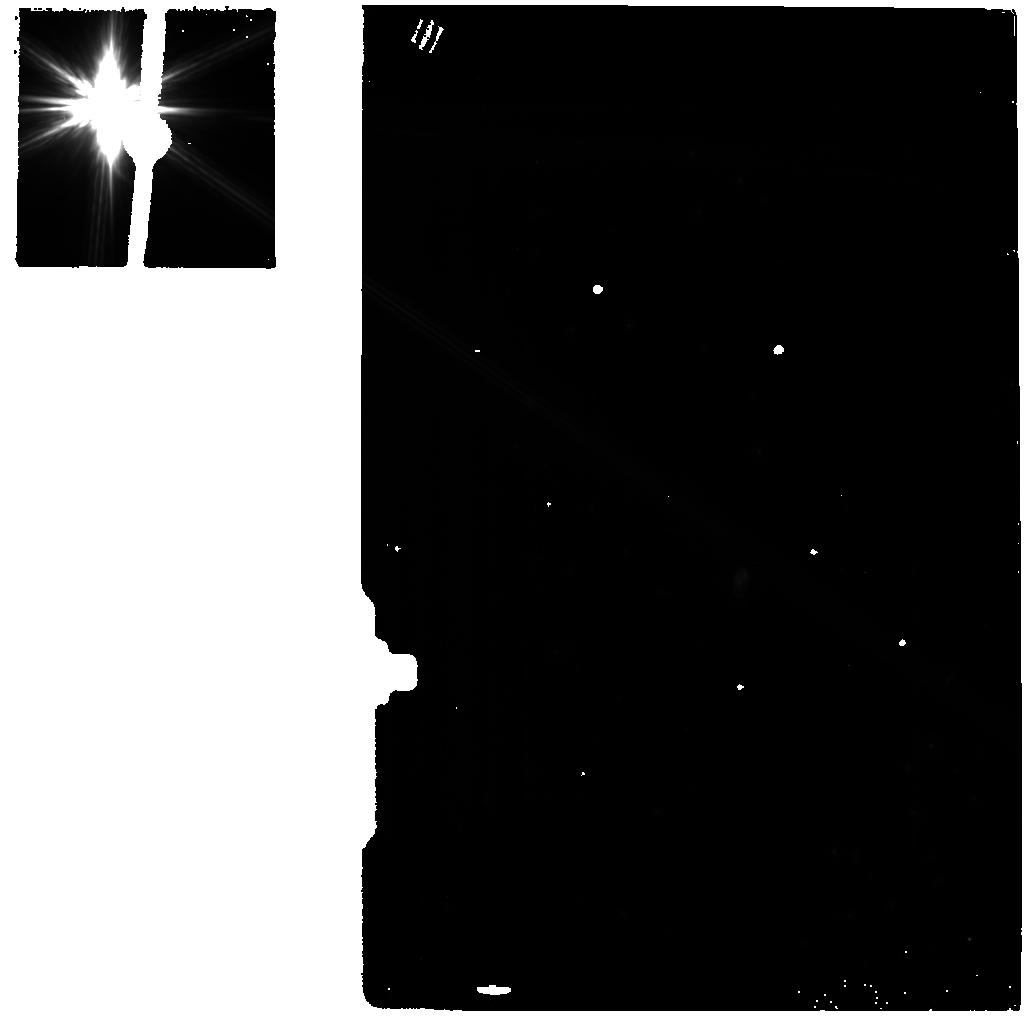
Target: -BET-PIC-BACKGROUND
Instrument: MIRI
Filter: F770W
Exposure: 13 min
Observation ID: jw01294-o001_t002_miri_f770w

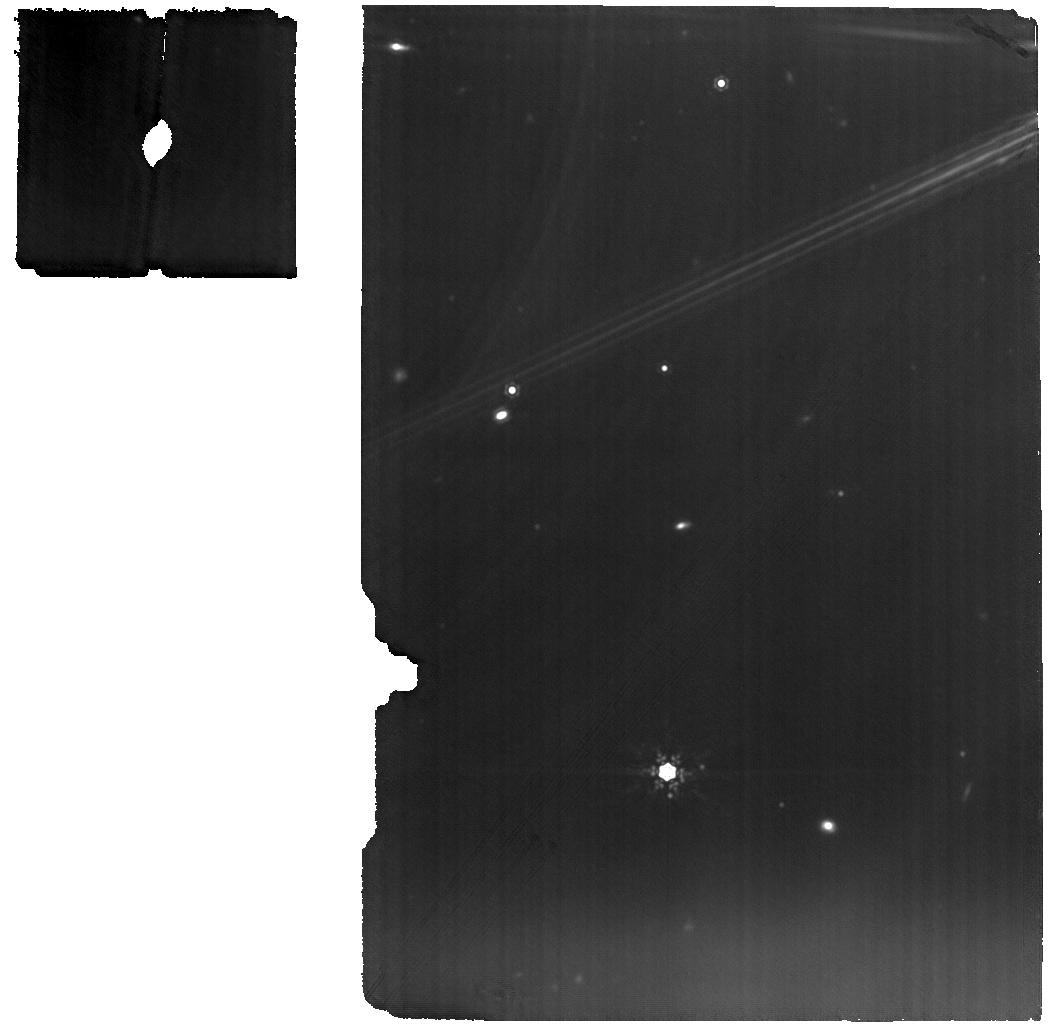
Target: EXZ-ETA-CRV
Instrument: MIRI
Filter: F1280W
Exposure: 53 min
Observation ID: jw01294-o008_t010_miri_f1280w

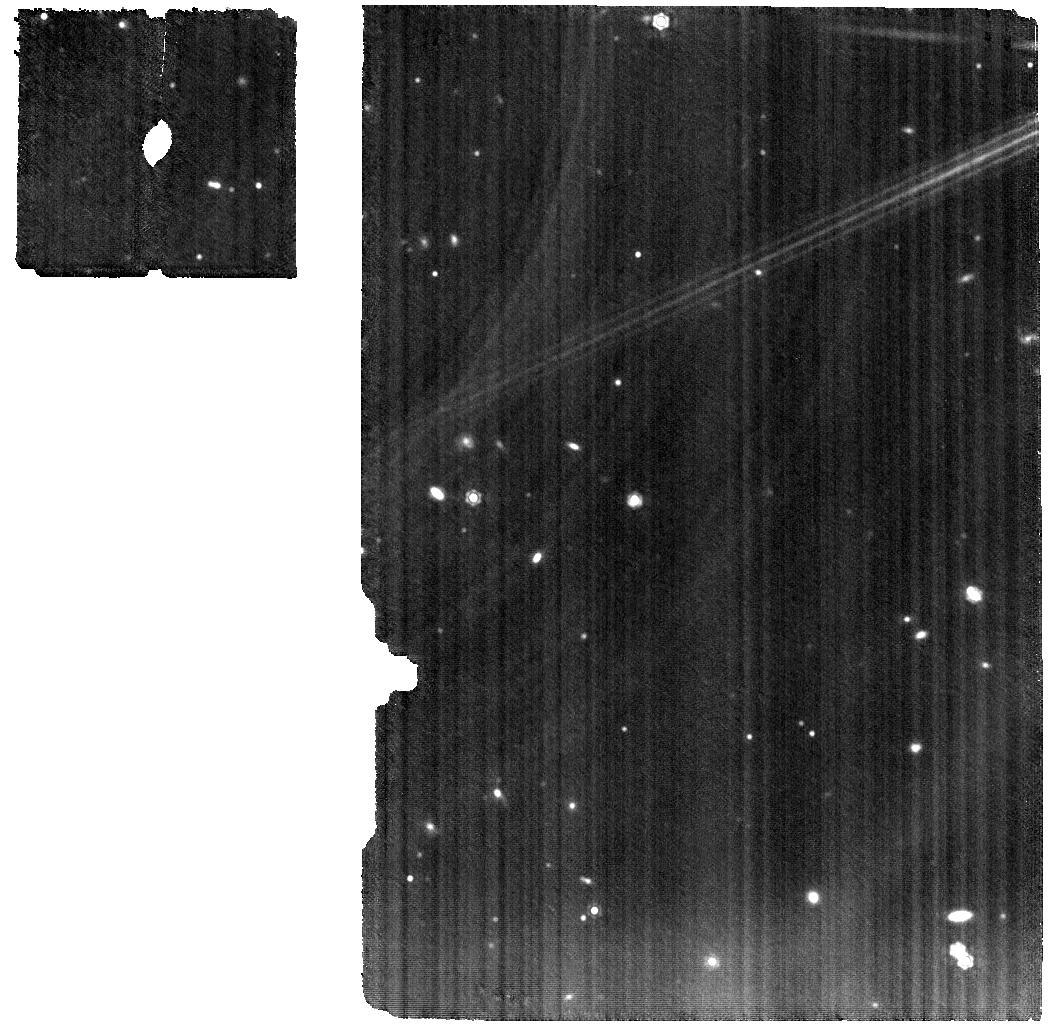
Target: -ETA-TEL
Instrument: MIRI
Filter: F1280W
Exposure: 59 min
Observation ID: jw01294-o005_t004_miri_f1280w

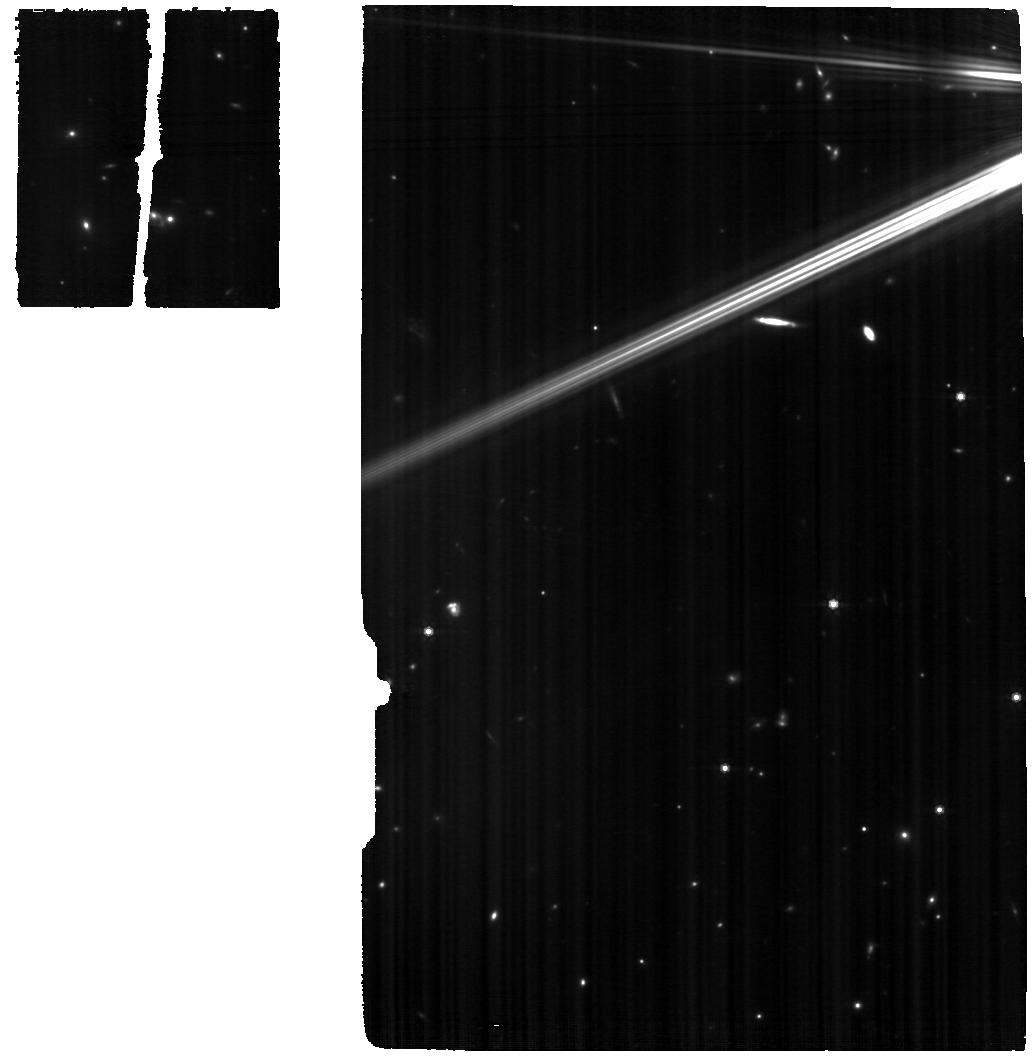
Target: -BET-PIC
Instrument: MIRI
Filter: F770W
Exposure: 1.8 h
Observation ID: jw01294-o002_t001_miri_f770w

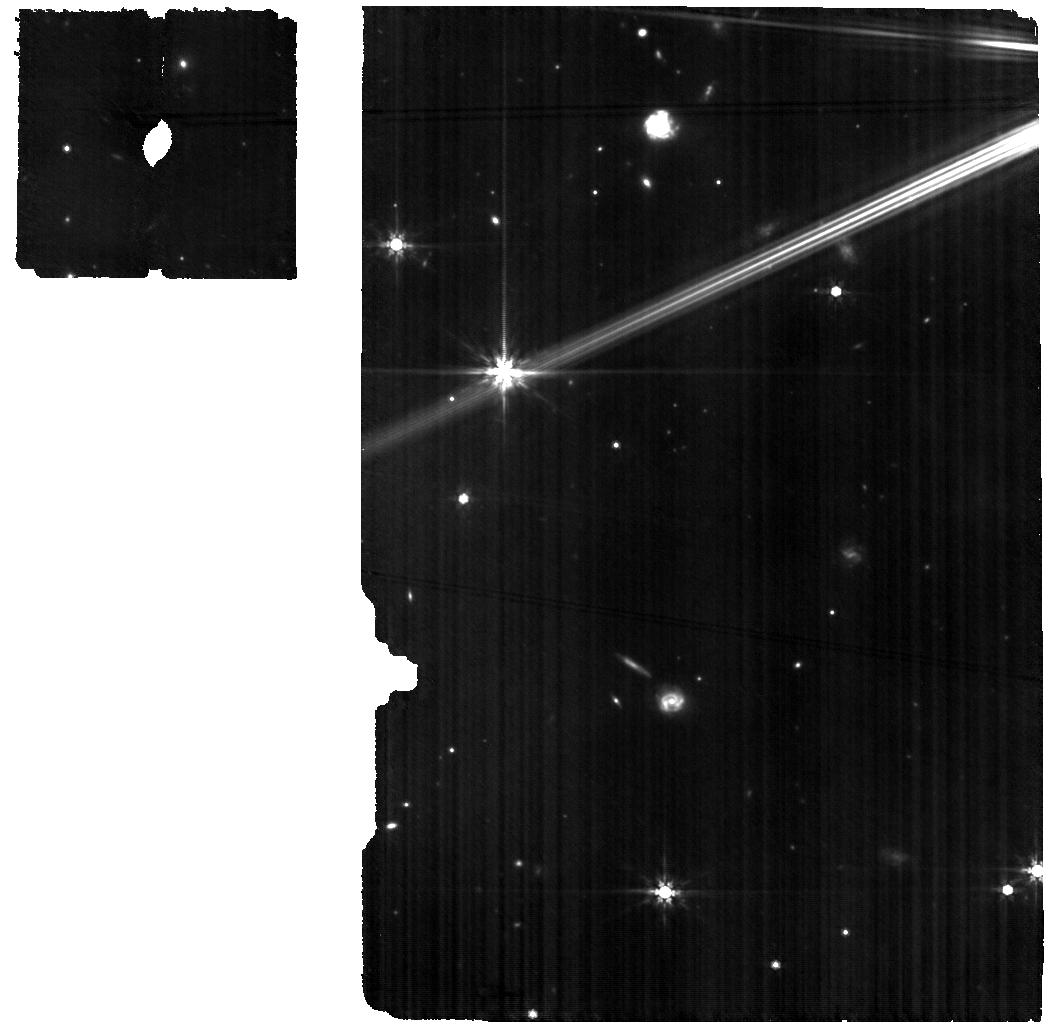
Target: -N-CAR
Instrument: MIRI
Filter: F770W
Exposure: 1.5 h
Observation ID: jw01294-o004_t003_miri_f770w

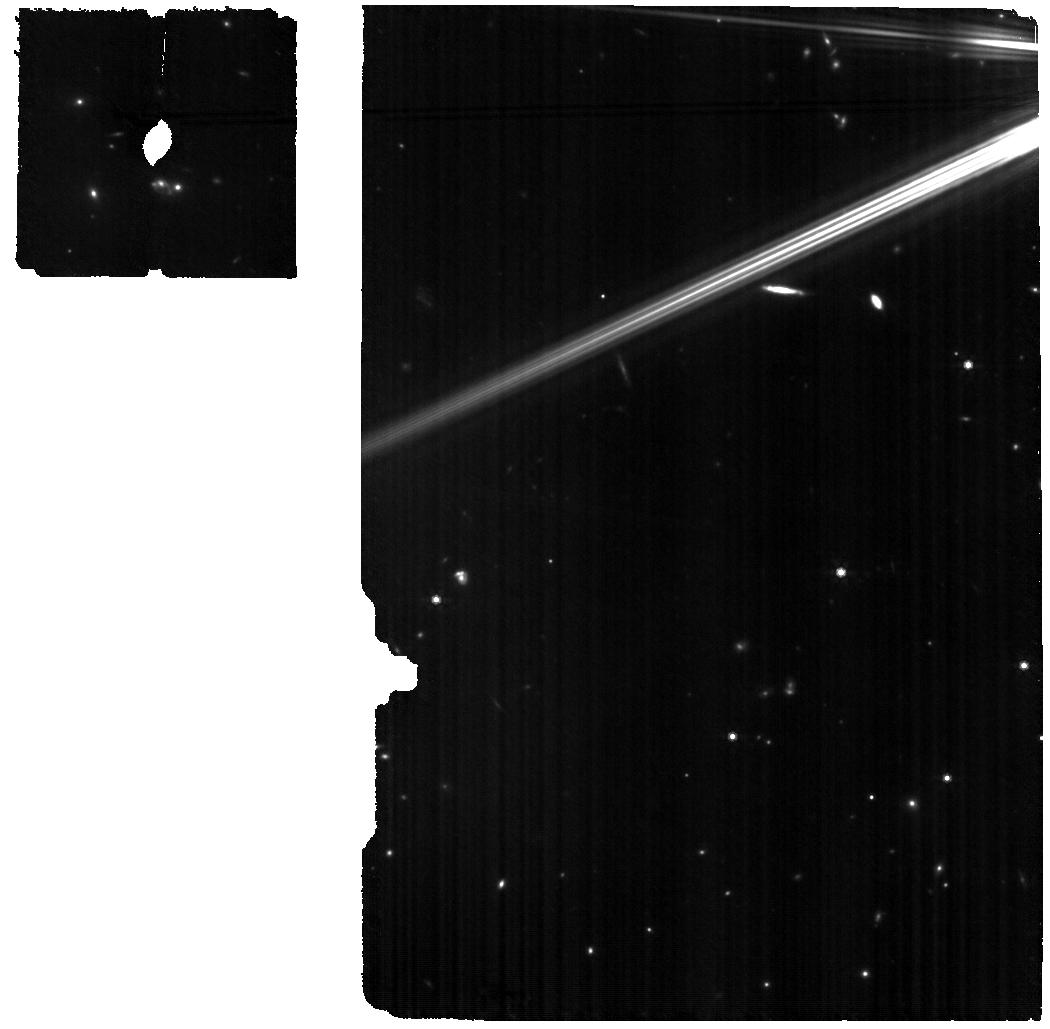
Target: -BET-PIC
Instrument: MIRI
Filter: F770W
Exposure: 46 min
Observation ID: jw01294-o003_t001_miri_f770w

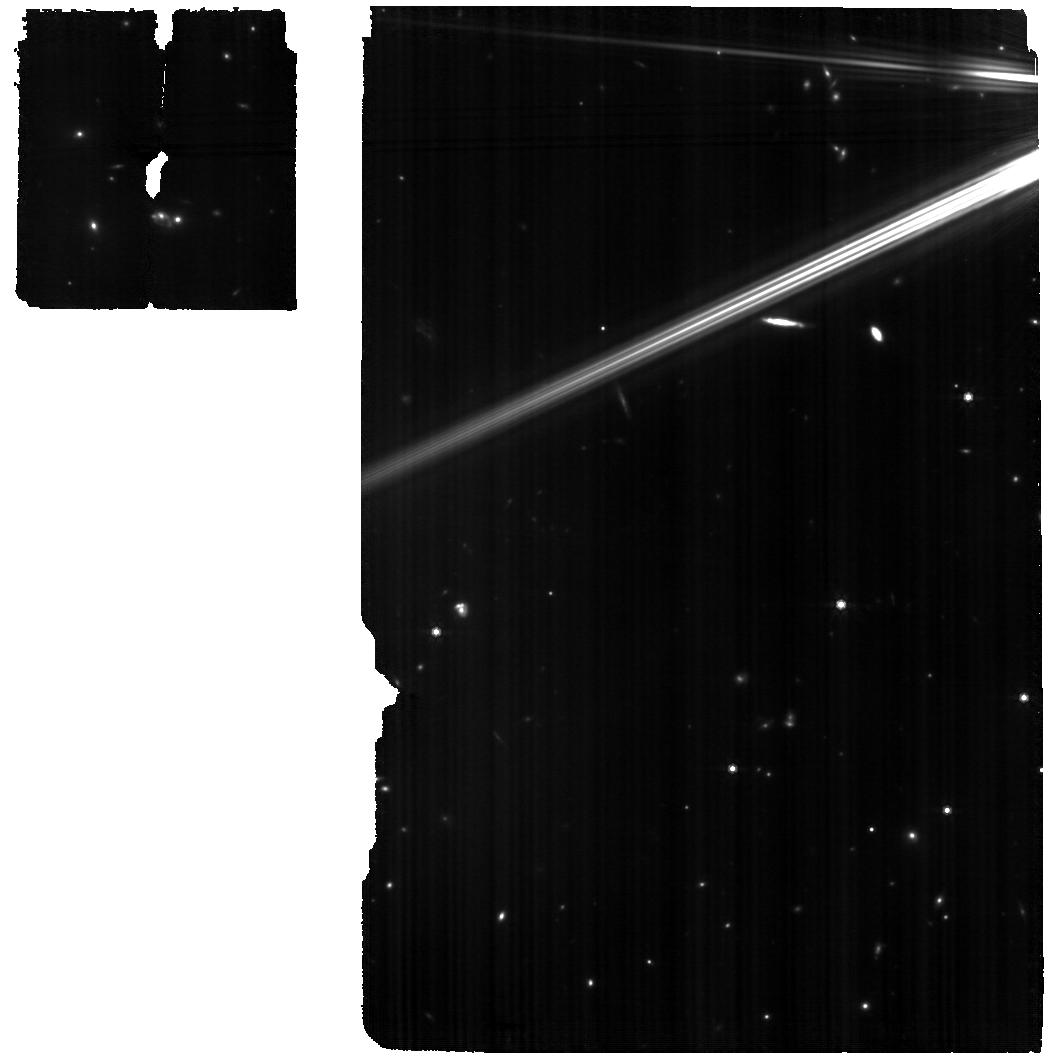
Target: -BET-PIC
Instrument: MIRI
Filter: F770W
Exposure: 2.5 h
Observation ID: jw01294-c1002_t001_miri_f770w

Thermal Emission Spectroscopy of beta Pictoris Prototypical Debris Disk (PI: Chen, Christine)

The exoplanetary system around Beta Pictoris is the one of the nearest and best studied planetary systems. High contrast imaging has revealed the presence of a ~10 MJup planet with an orbital semi-major axis ~10 AU (Lagrange et al. 2009). ALMA CO J=1-0 observations have revealed offset emission that may be generated by collisional destruction of CO rich cometary bodies, trapped into a mean motion resonance with a second undetected planet (Dent et al. 2014). Multi-wavelength imaging observations have revealed a spectacular edge-on disk extending up to ~1400 AU away from the star in scattered light and thermal emission. We plan to obtain a MIRI MRS (5 tile by 1 tile) mosaic at ~5-28 micron of the inner ~9” (180 AU) of the Beta Pic disk to map the shapes of the 10 and 20 micron silicate emission features as a function of position from the central star. Herschel PACS mapping of the 69 micron Forsterite feature indicates that (1) the silicates have an Iron fraction (Mg2-2xFe2xSiO4, x~0.29) consistent with asteroids that (2) have been processed at high temperatures even at large distances from the star (de Vries et al. 2012). By contrast, higher spatial resolution Subaru mid-infrared COMICS spectra indicate the silicates are Mg-rich with the crystalline component centered on the star and small grains located at 6.4, 16, and 30 AU from the star (Okamoto et al. 2004). We plan to place our observations into context with NIRCam and MIRI coronagraphic observations of the disk imaged at high SNR in scattered light and thermal emission in a collaborative program with Telescope Scientist Matt Mountain. We constrain the timing for the mosaic to force the disk to be parallel to the long direction of the rectangular mosaic to facilitate extraction of the spectrum along the disk midplane as a function of position from the central star. Assuming that the disk has a position angle 32 degrees East of North and that slicer optics are rotated by -8 degrees in the V2, V3 coordinate system, we require a spacecraft PA of 18 - 30 degrees. In addition, we plan to observe beta Pic Moving Group member eta Tel, another young A-type member with gas emission (C II, Riviere-Marichalar et al. 2014) and a weak silicate emission feature (Chen et al. 2006). ESO 3.6 m/TIMMI2 observations in the N (12.9 micron) and Q2 filters suggest that the bright, thermal emission from the disk will be compact (<0.5", Smith et al. 2010). Thus, we observe eta Tel with a single, dithered pointing.